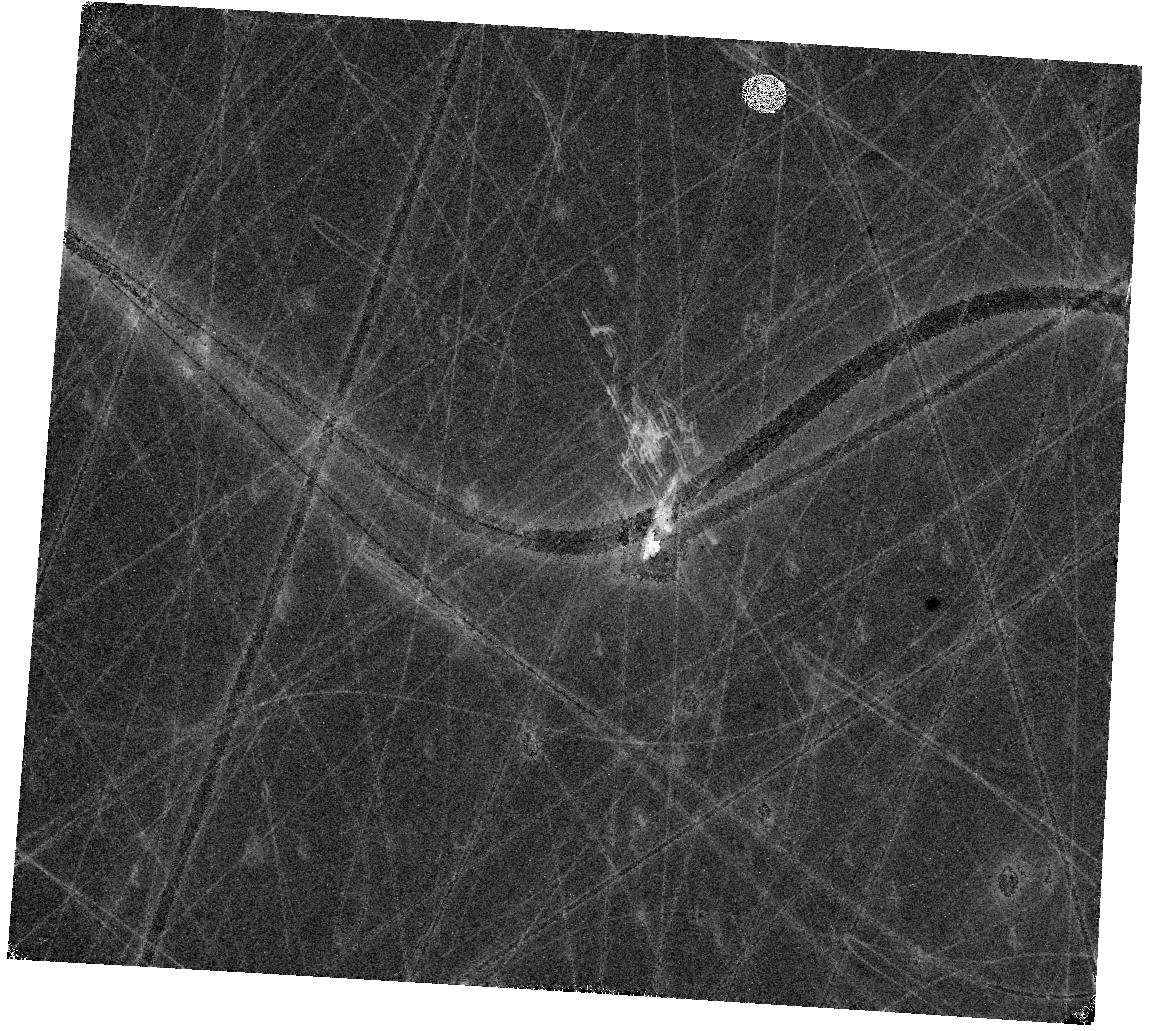
Target: MACS-J0417-SN. Instrument: WFC3/IR. Filter: F105W. Exposure: 17 min. Observation ID: hst_17474_33_wfc3_ir_f105w_if7c33

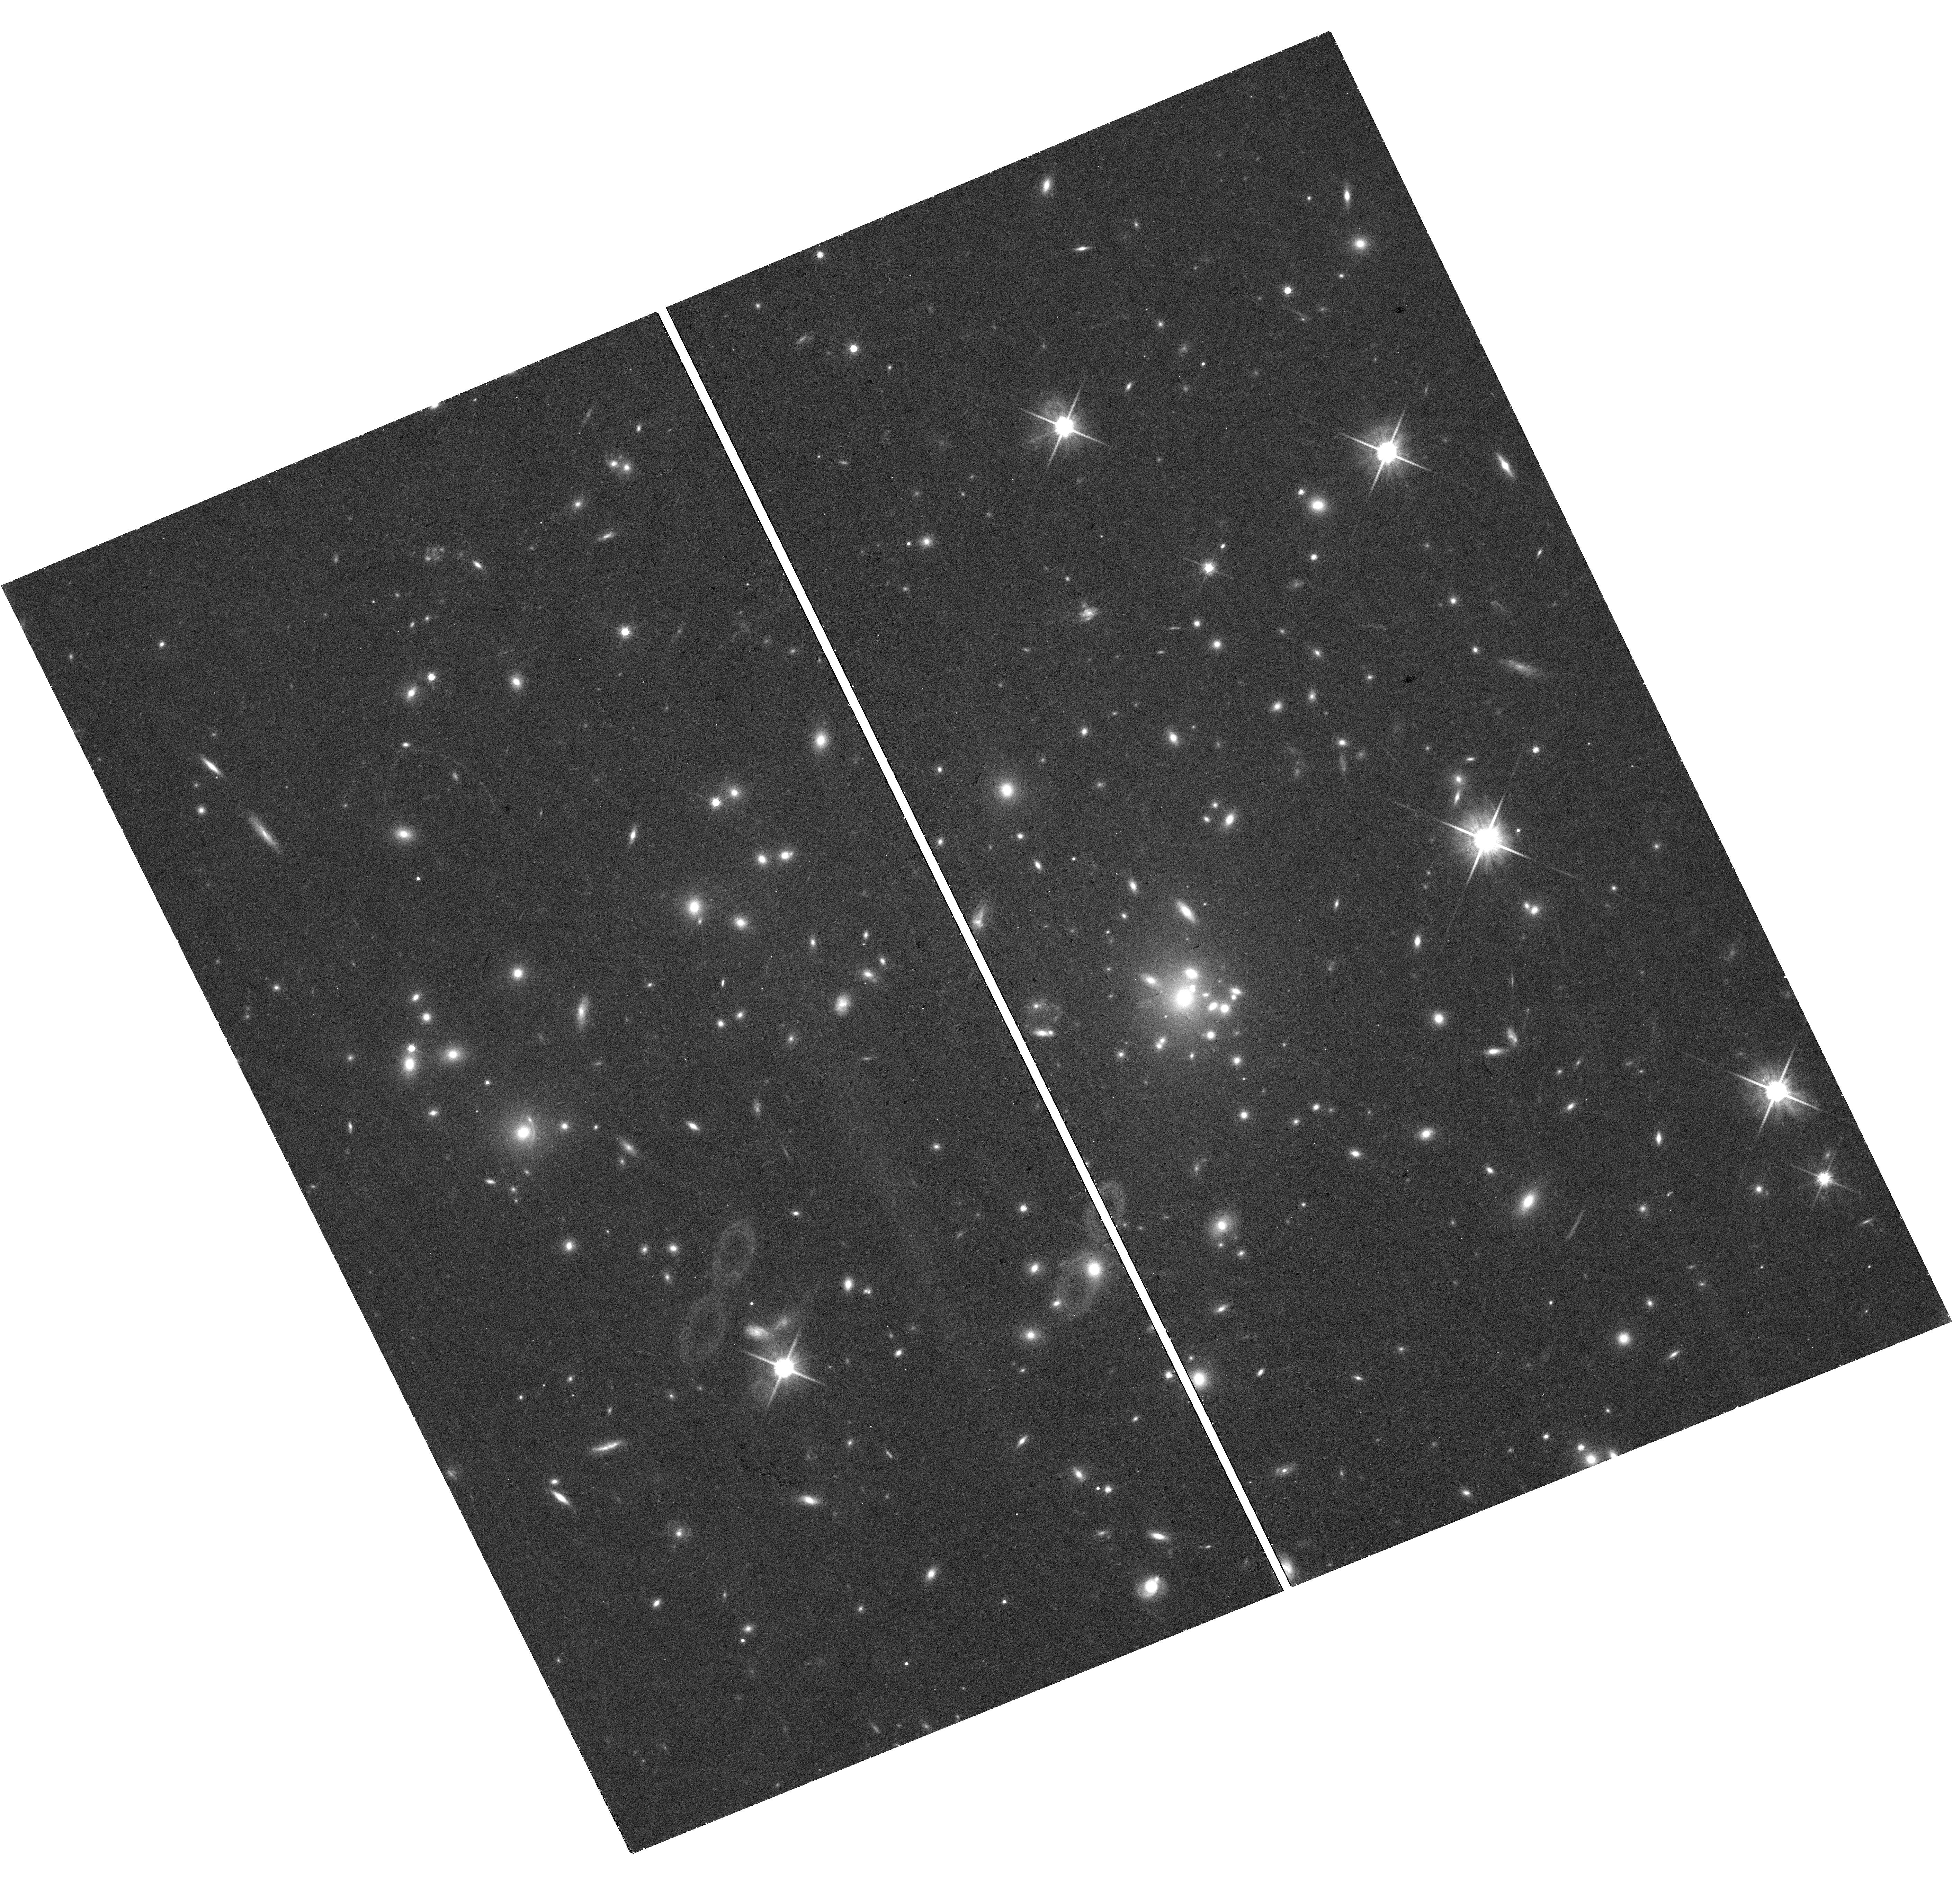
Target: MACS-J0308-SN-UVISPOS. Instrument: WFC3/UVIS. Filter: F814W. Exposure: 36 min. Observation ID: hst_17474_21_wfc3_uvis_f814w_if7c21

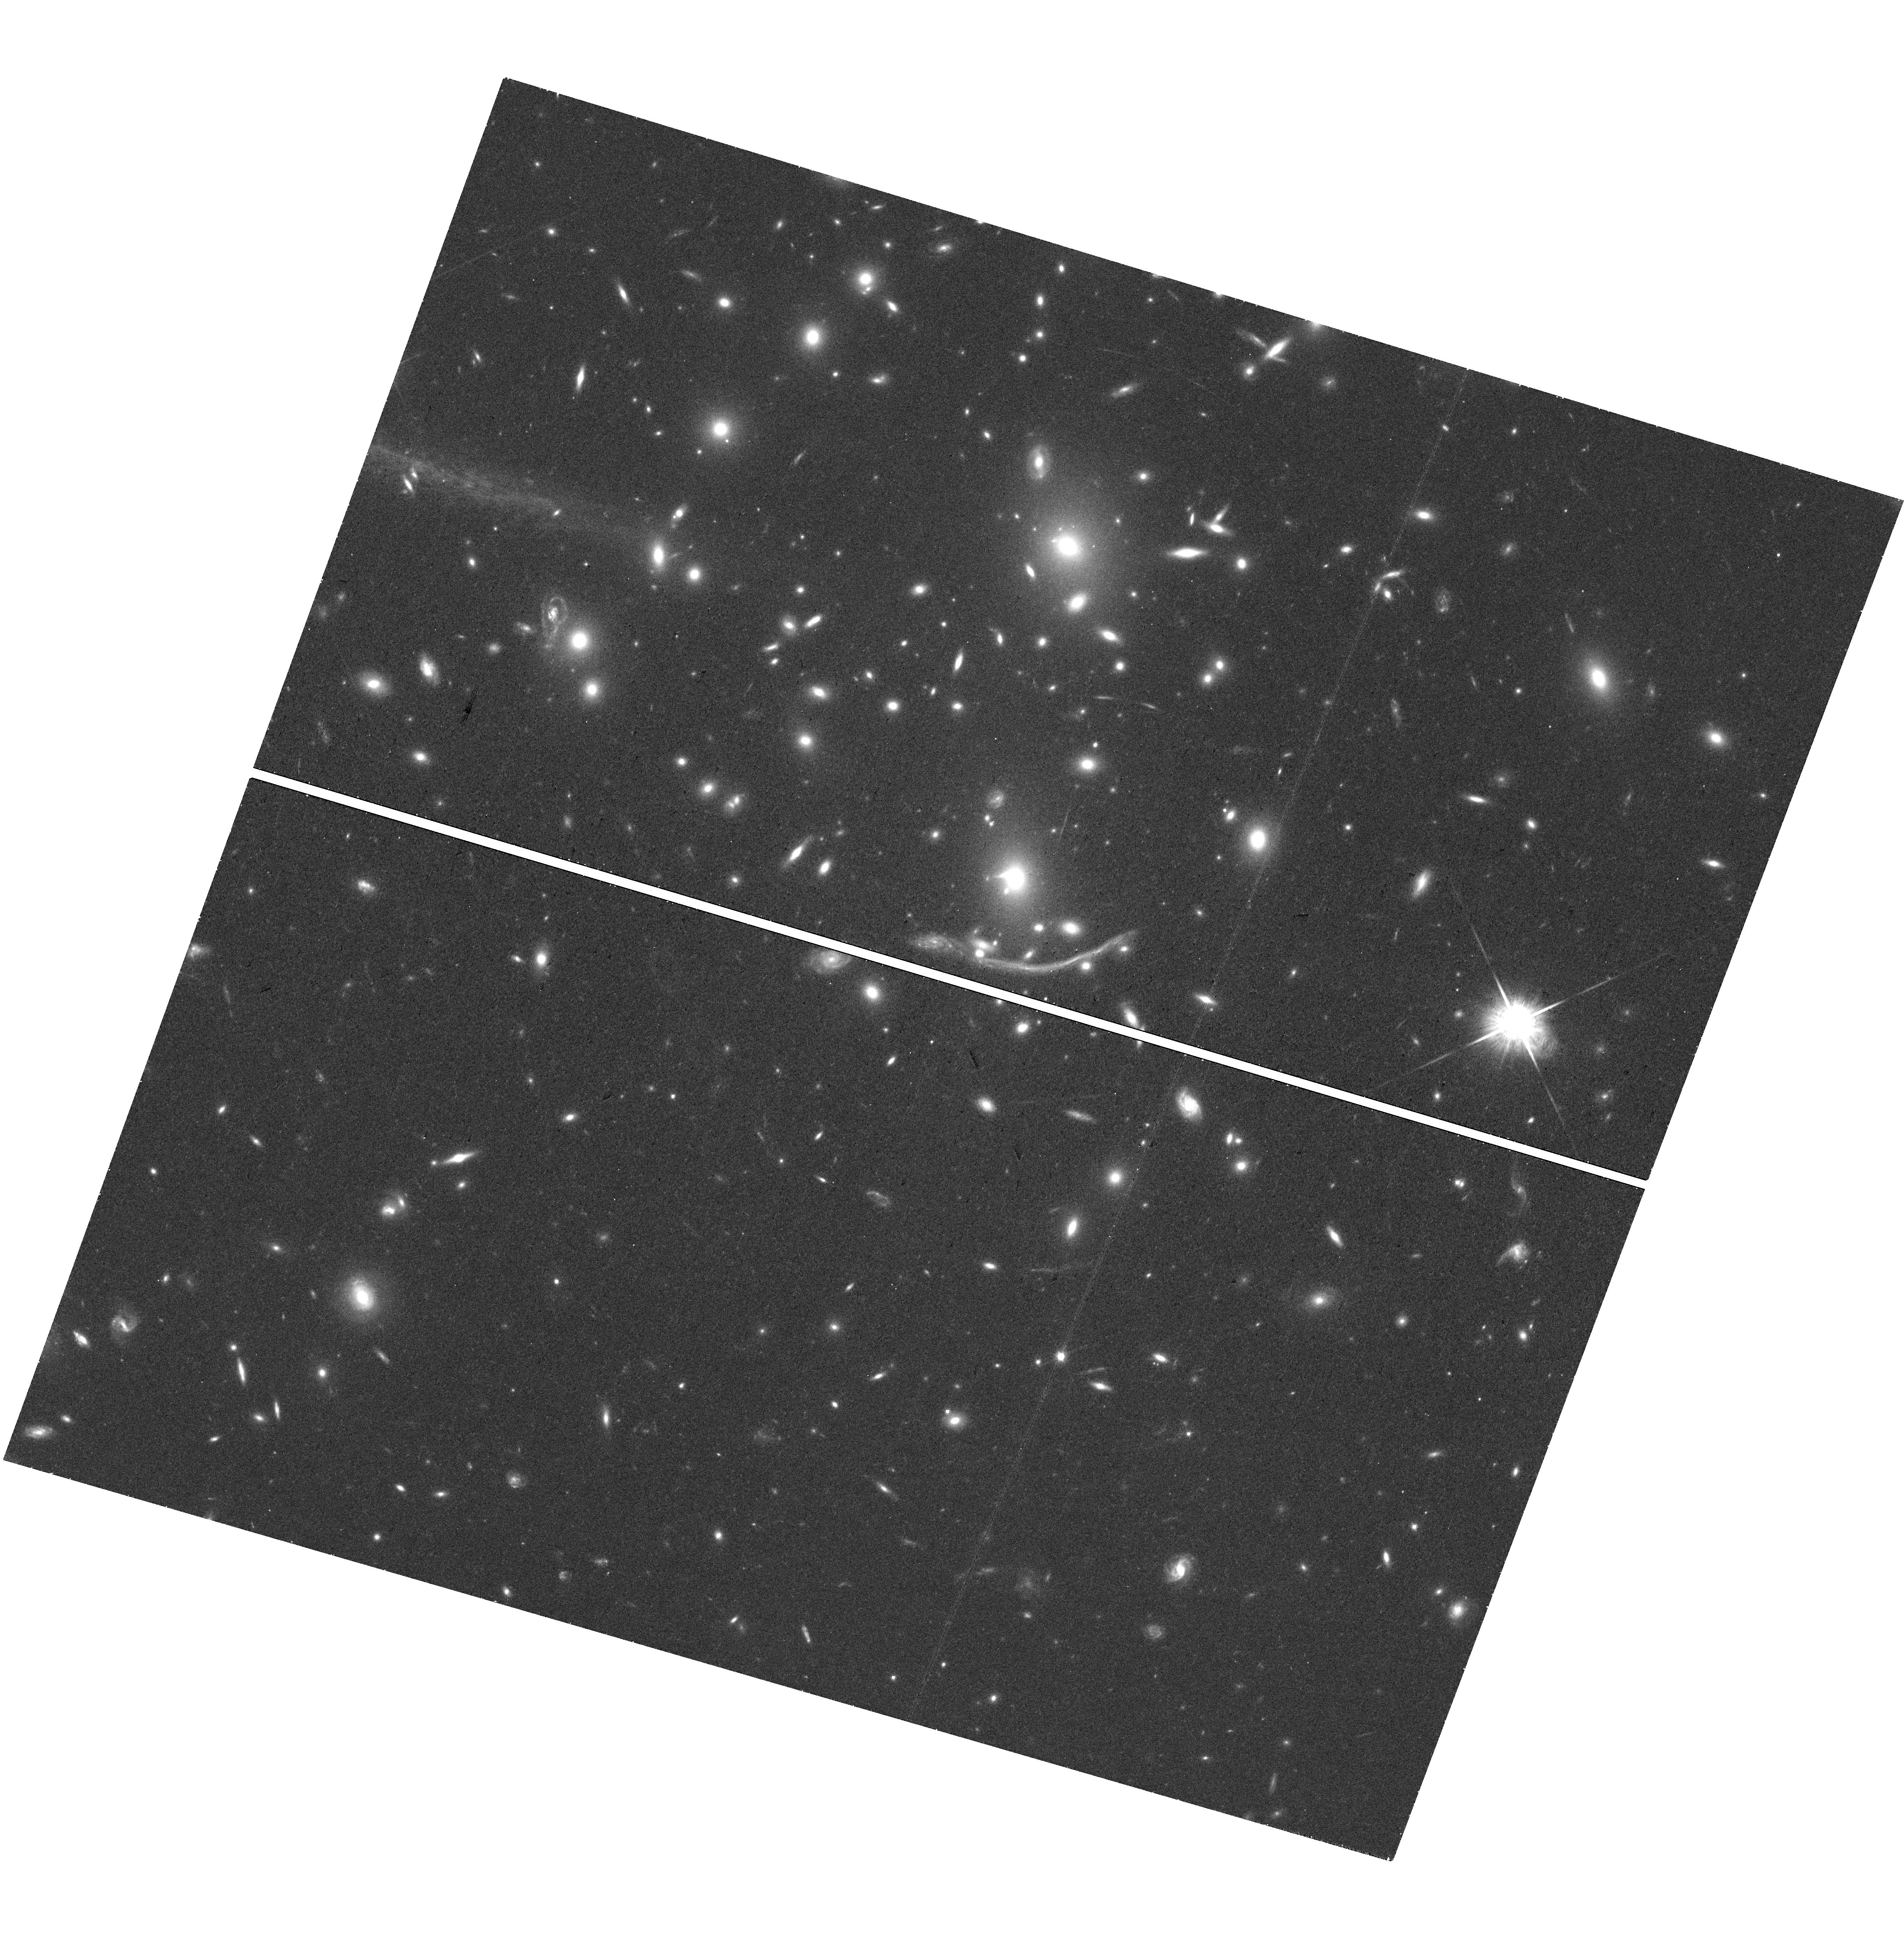
Target: ABELL-370-UVTARGET. Instrument: WFC3/UVIS. Filter: F814W. Exposure: 38 min. Observation ID: hst_17474_12_wfc3_uvis_f814w_if7c12

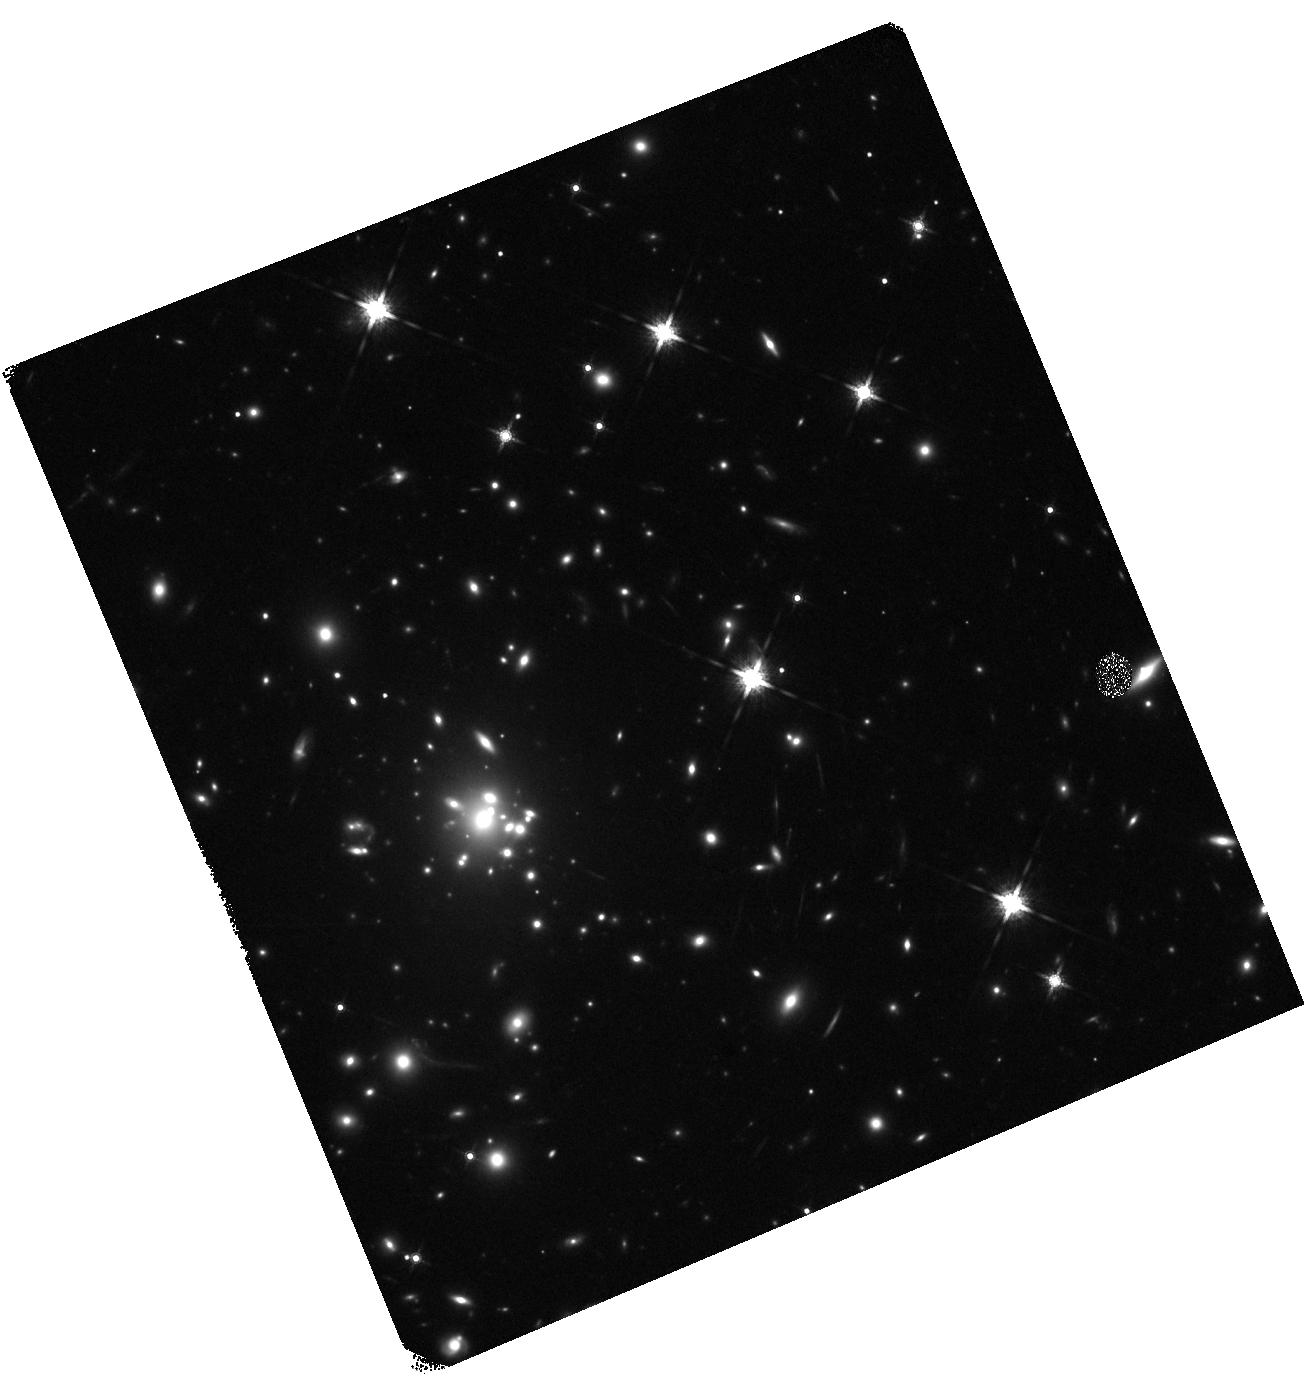
Target: MACS-J0308-SN-IRPOS. Instrument: WFC3/IR. Filter: F160W. Exposure: 17 min. Observation ID: hst_17474_21_wfc3_ir_f160w_if7c21

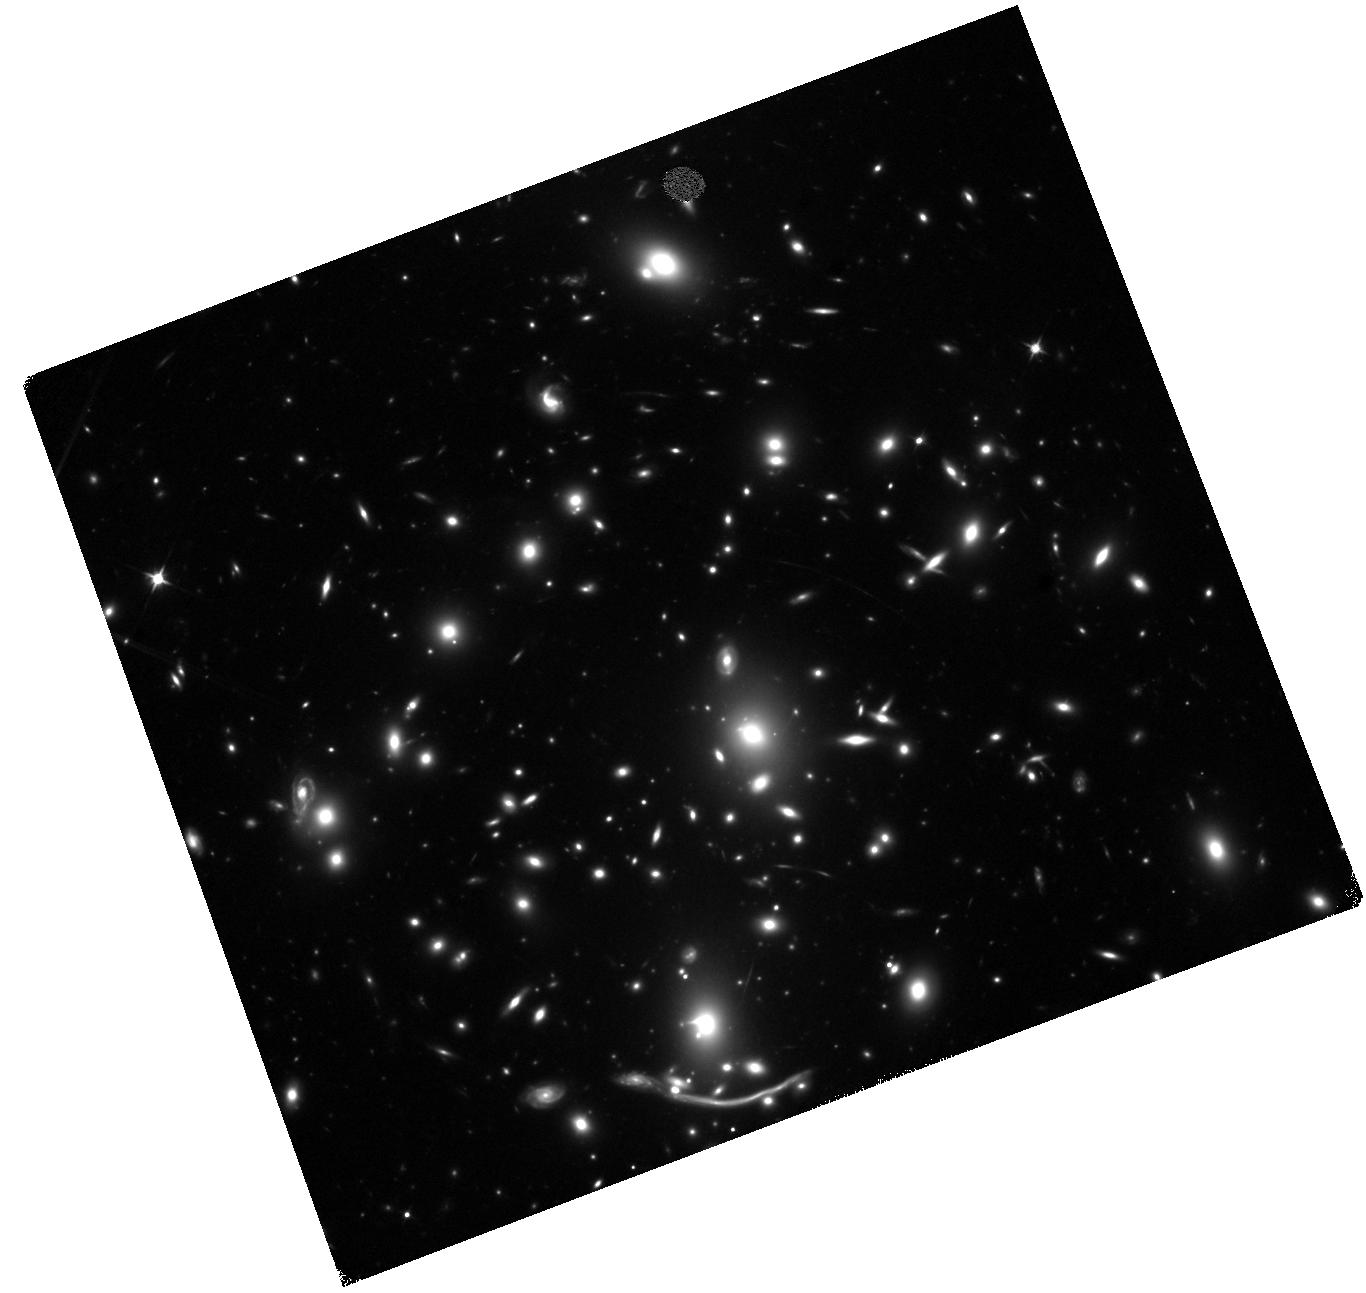
Target: ABELL-370-IRTARGET. Instrument: WFC3/IR. Filter: F110W. Exposure: 37 min. Observation ID: hst_17474_14_wfc3_ir_f110w_if7c14

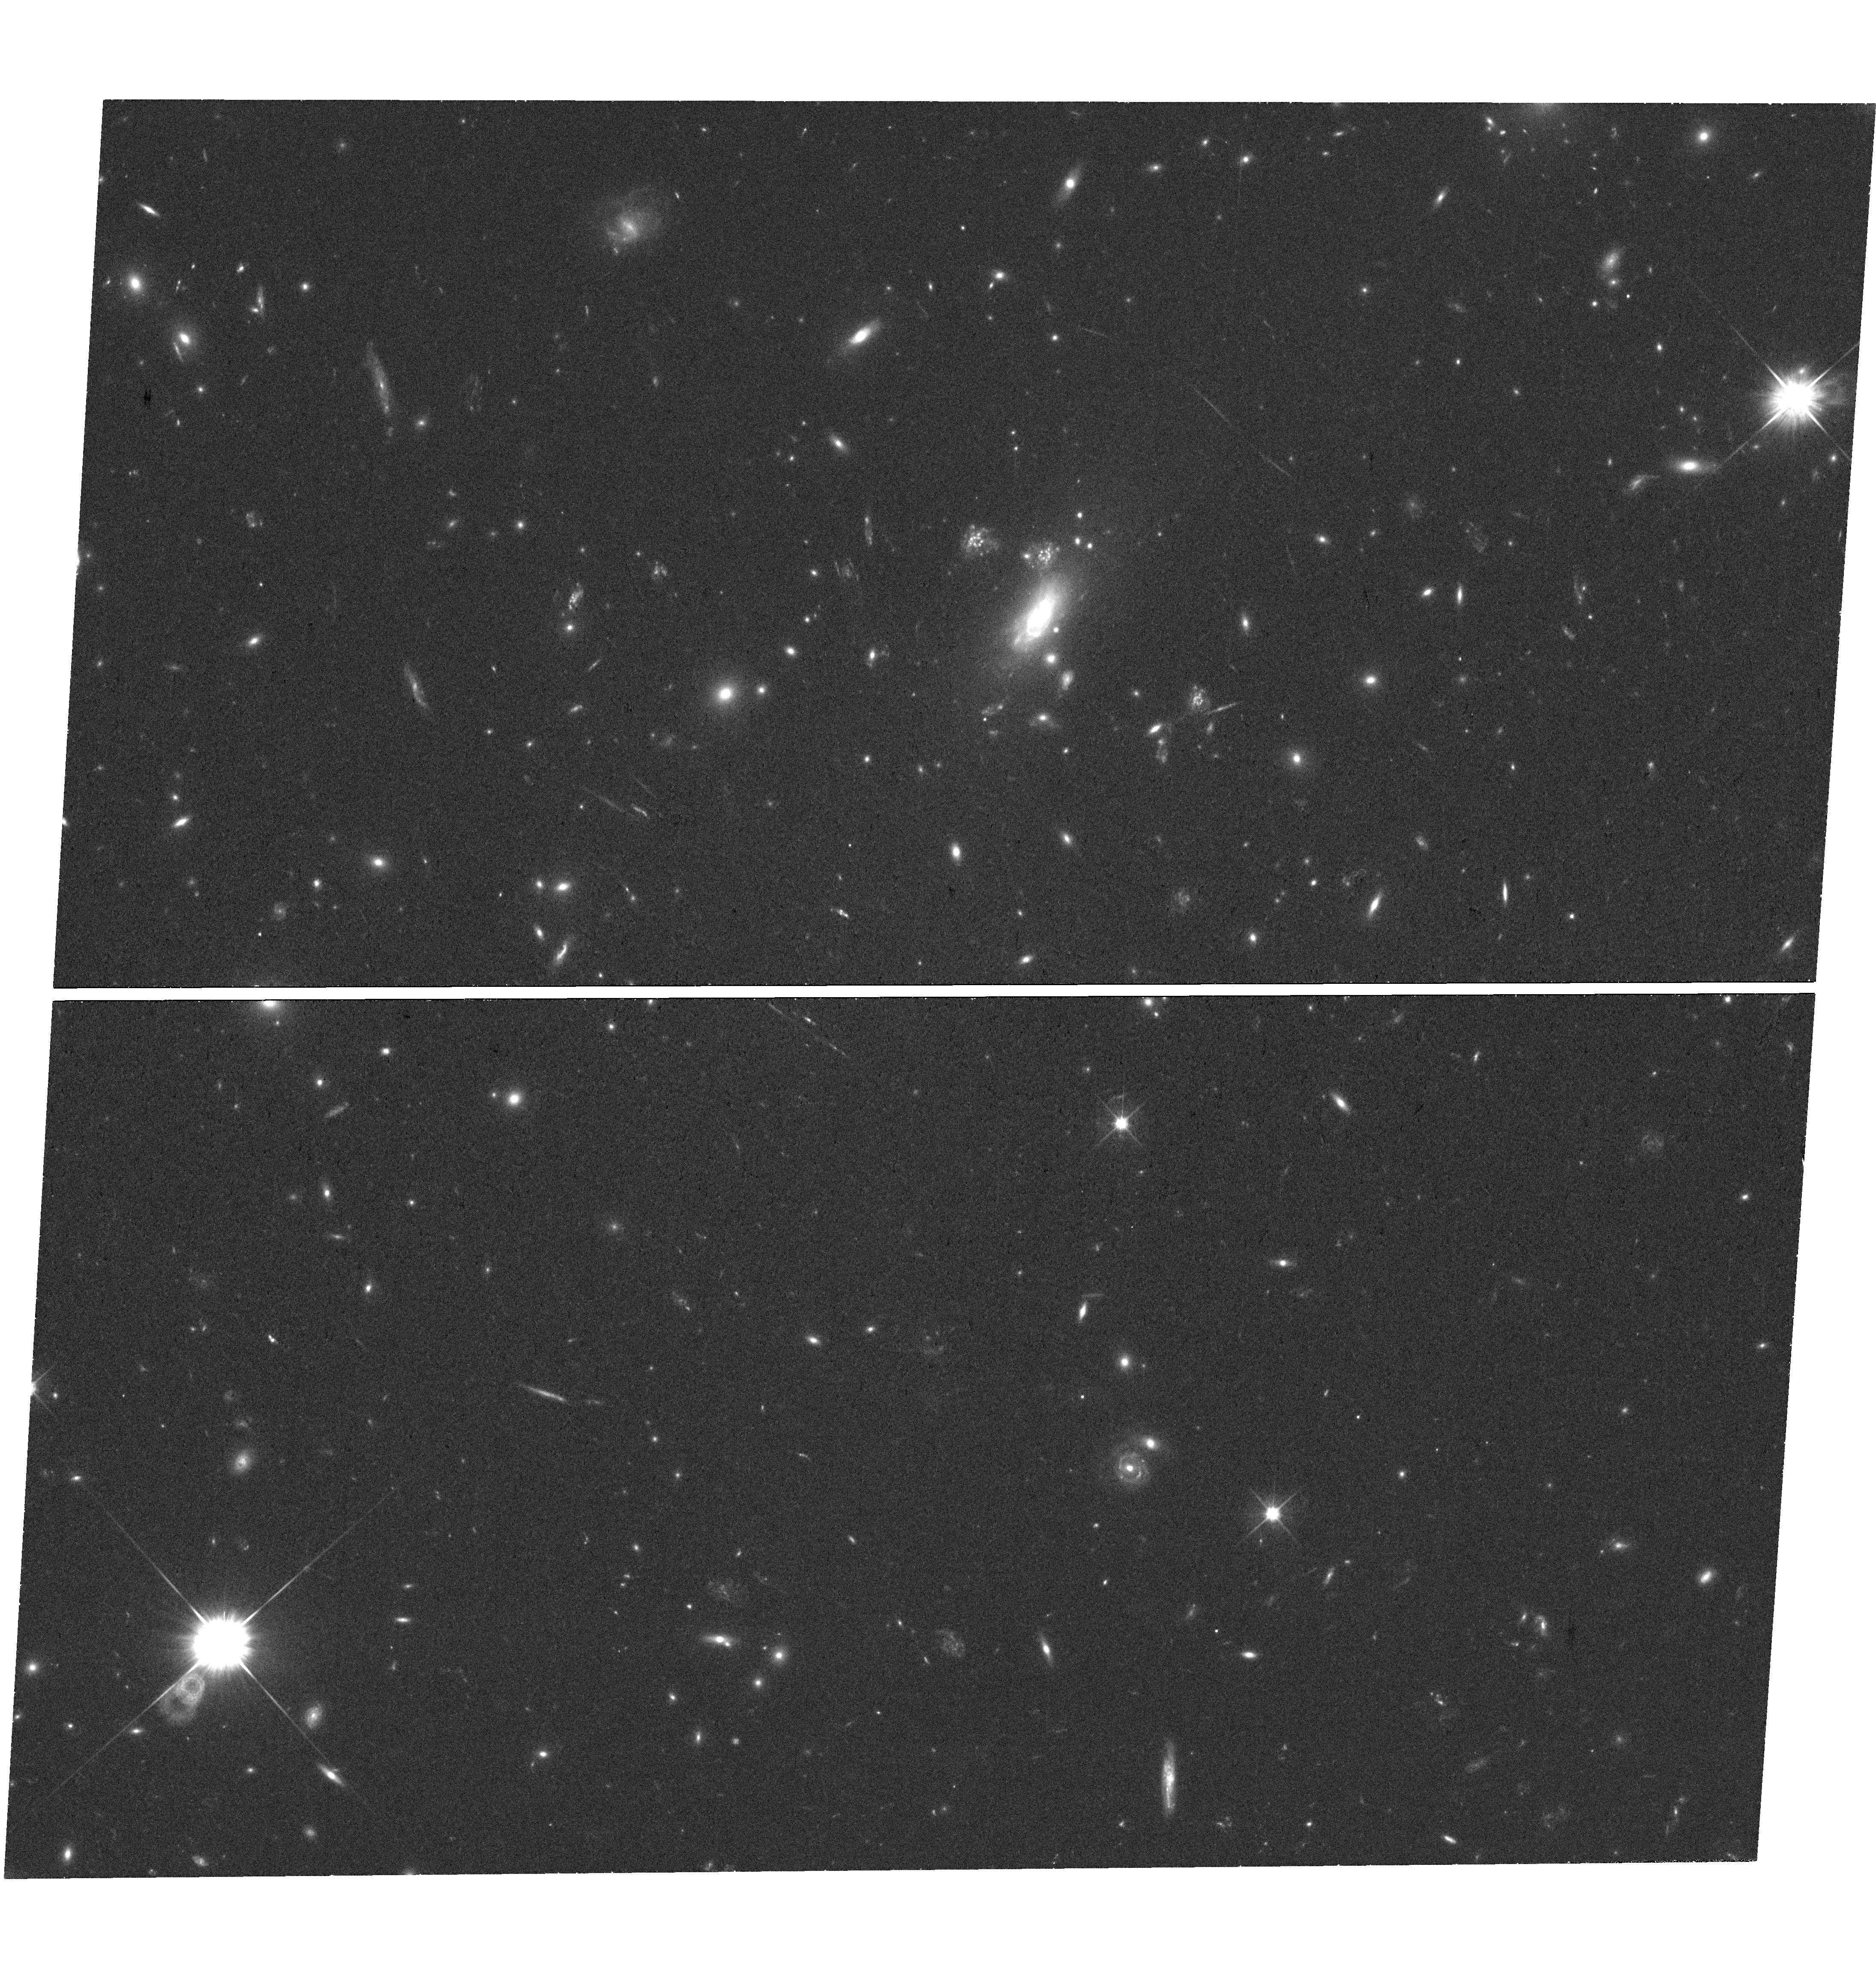
Target: MACS-J0417-SN. Instrument: WFC3/UVIS. Filter: F606W. Exposure: 34 min. Observation ID: hst_17474_33_wfc3_uvis_f606w_if7c33

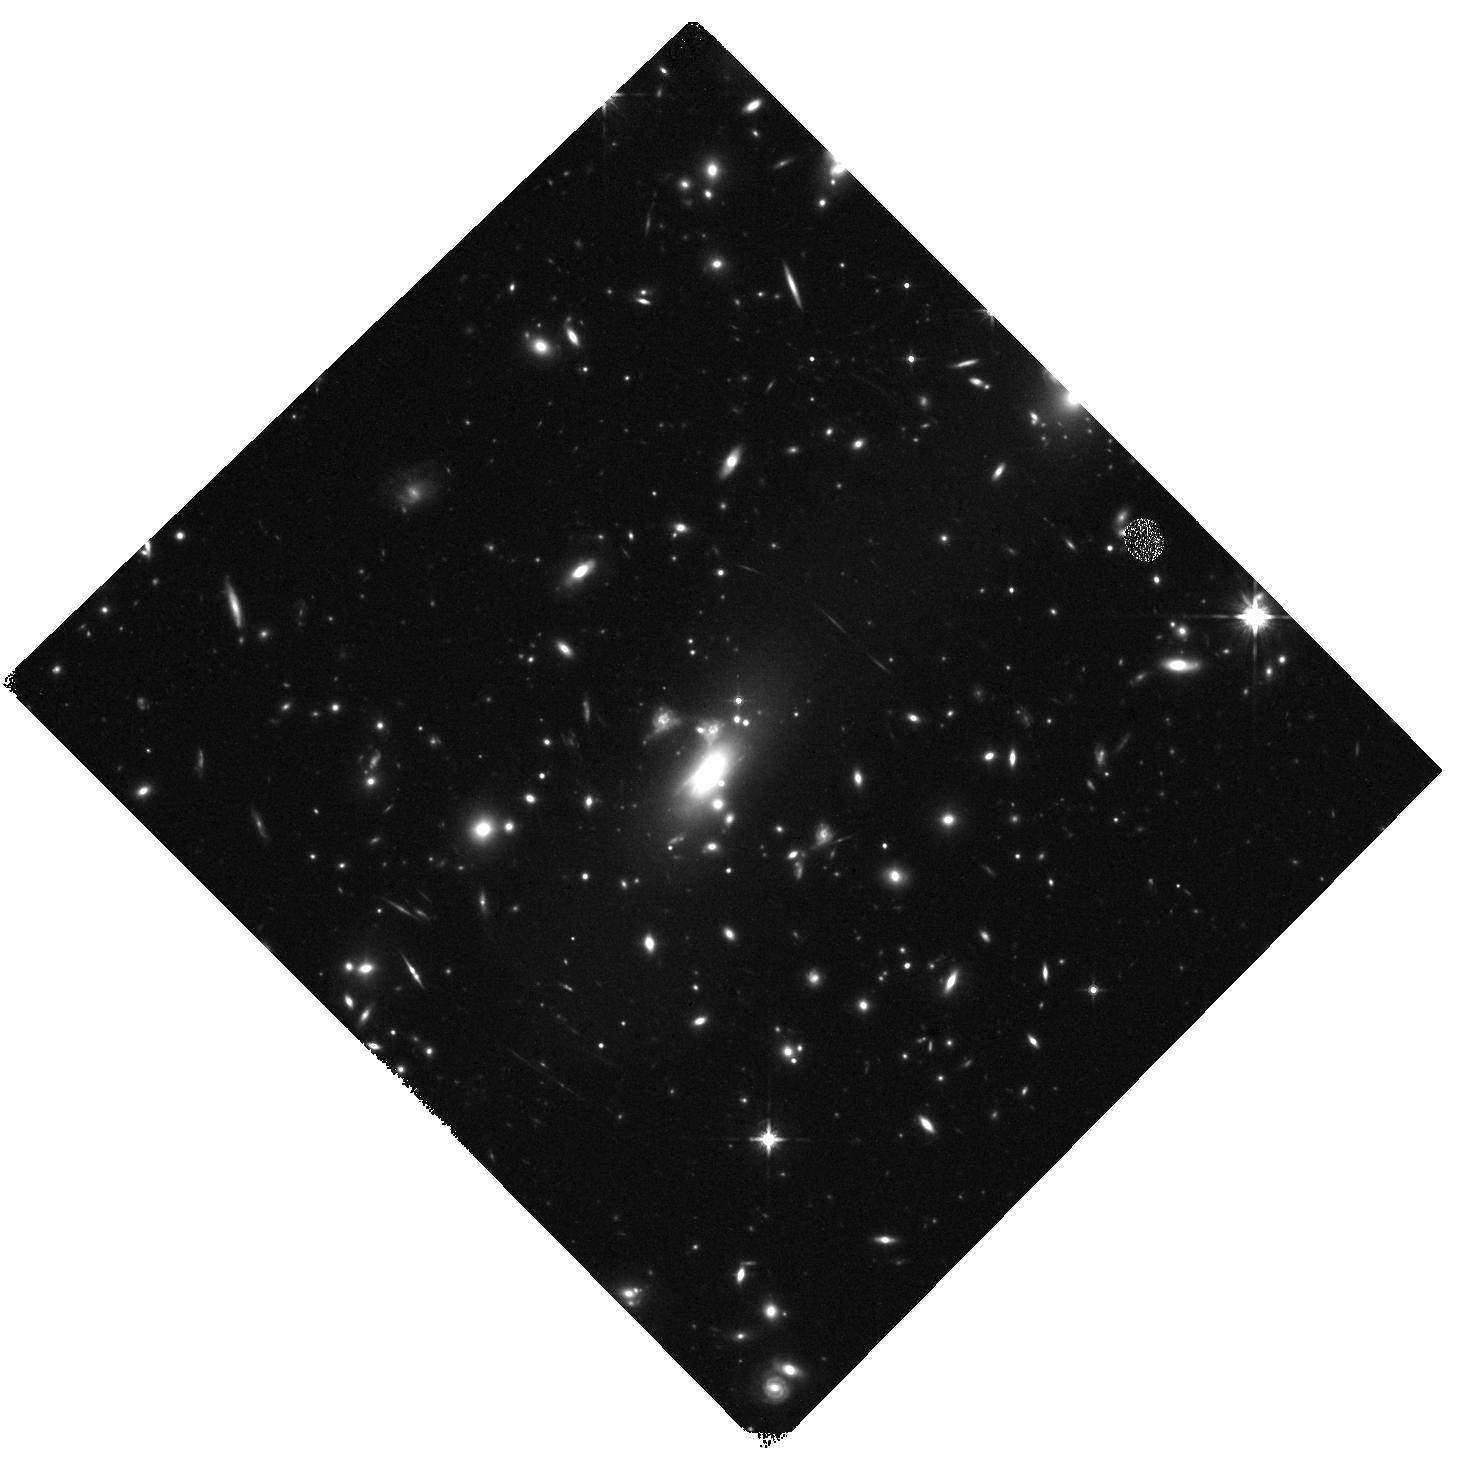
Target: MACS-J0417-SN. Instrument: WFC3/IR. Filter: F140W. Exposure: 17 min. Observation ID: hst_17474_31_wfc3_ir_f140w_if7c31

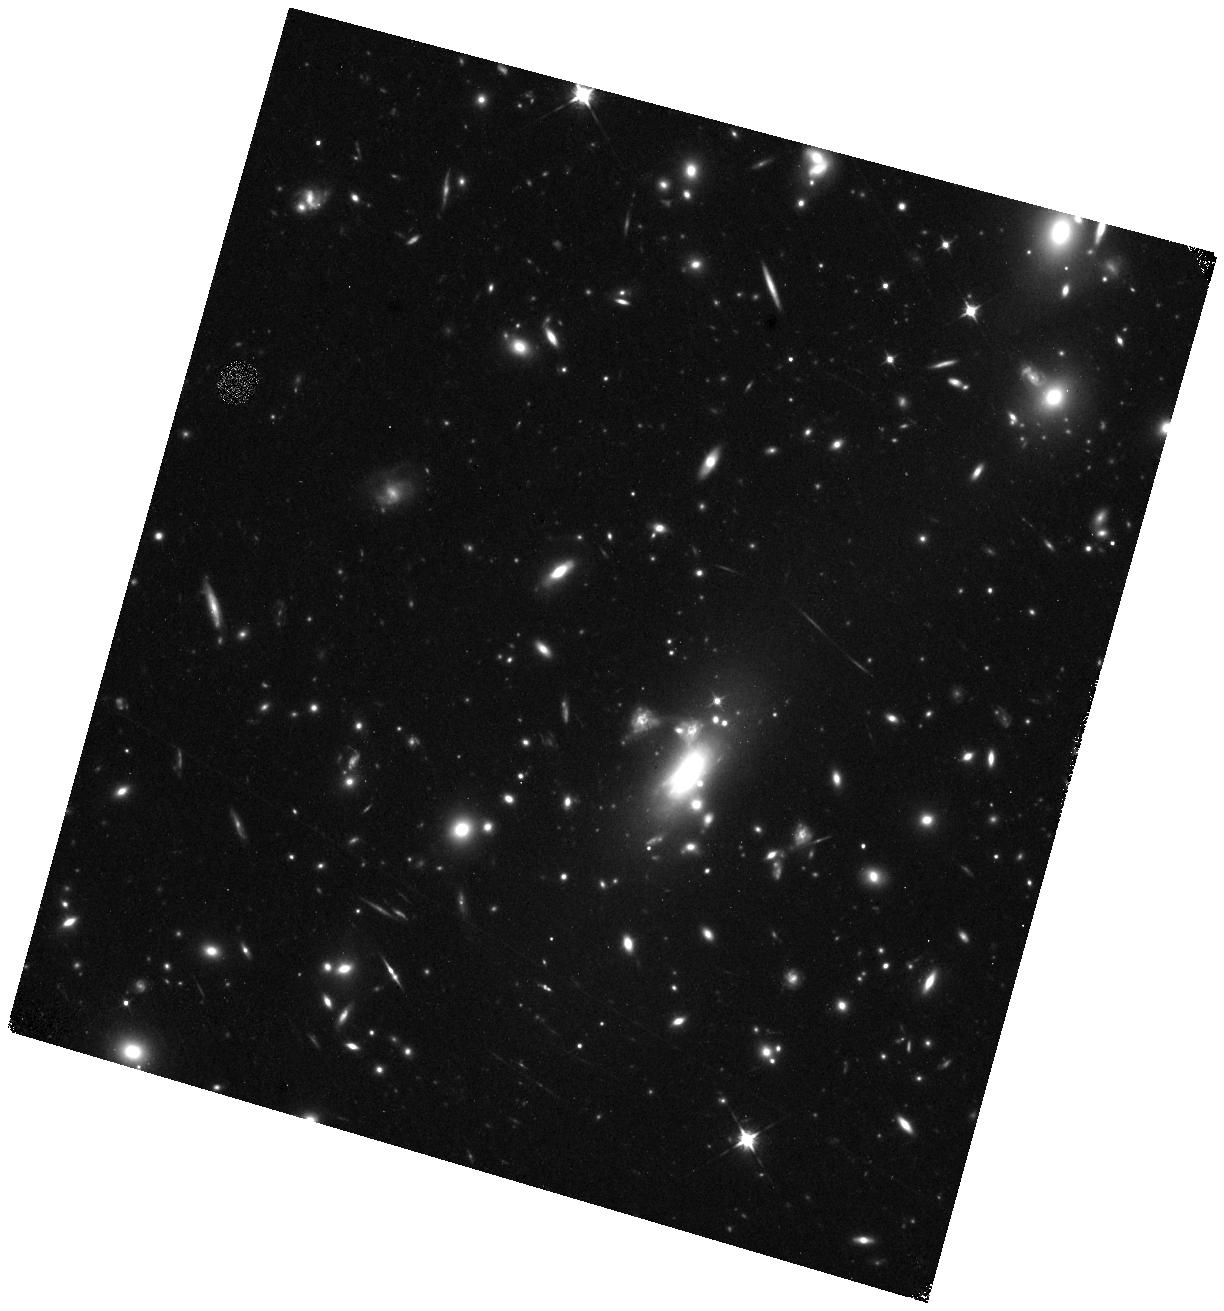
Target: MACS-J0417-SN. Instrument: WFC3/IR. Filter: F105W. Exposure: 35 min. Observation ID: hst_17474_36_wfc3_ir_f105w_if7c36

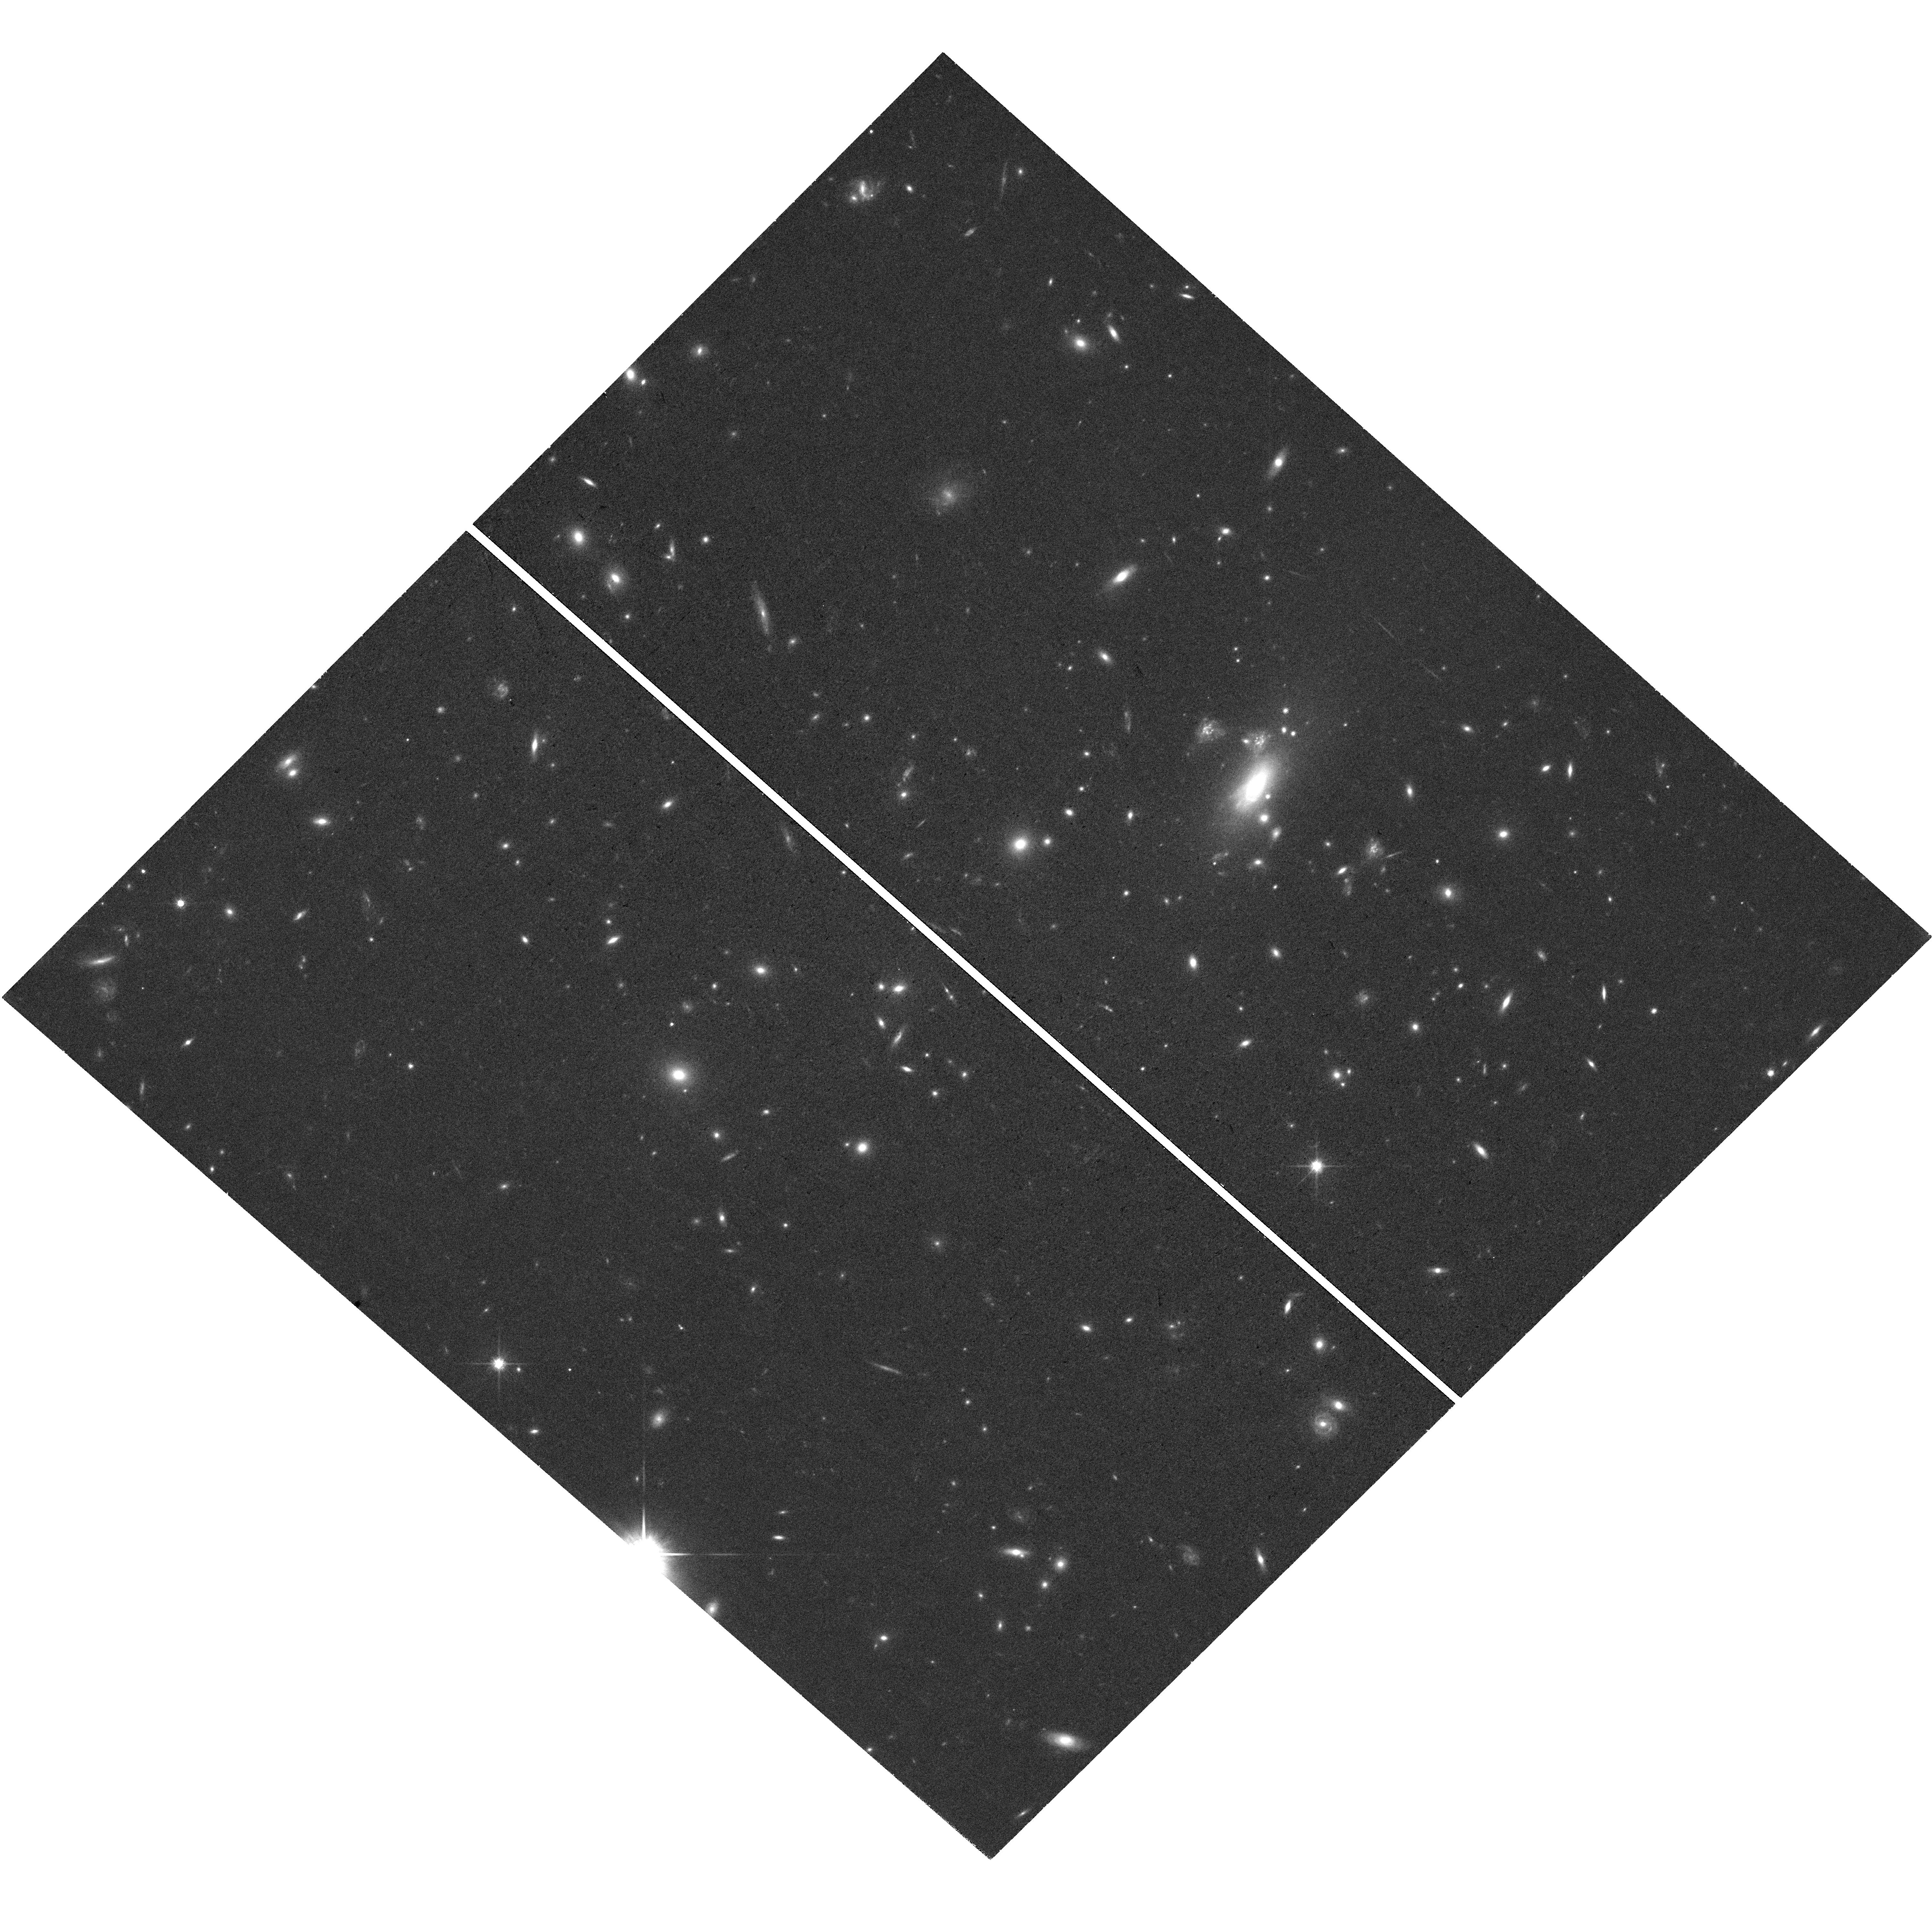
Target: MACS-J0417-SN. Instrument: WFC3/UVIS. Filter: F814W. Exposure: 35 min. Observation ID: hst_17474_31_wfc3_uvis_f814w_if7c31

Pioneering Precision: Advancing Cosmology with the First Statistical Sample of Gravitationally Lensed Supernovae (PI: Pierel, Justin)

There is a 5-sigma tension between local measurements of the Hubble constant (H0) from Type Ia supernovae (SNe Ia), and the value inferred using late universe constraints from the cosmic microwave background (CMB). Independent measurements of H0 can help resolve the tension by agreeing with one method or the other, but a ~2.7% uncertainty is needed to distinguish between the values. The first H0 measurement from observing the multiple images of a gravitationally lensed SN (glSN) was recently made using SN Refsdal (6% precision), paving the way for glSNe to realize their promise as precise and single-step cosmological probes. This program will pursue complete follow-up campaigns for up to three glSNe using target of opportunity (ToO) observations over Cycles 31 & 32, which combined with the current sample (two glSNe) will enable a ~2.7% measurement of H0. GlSNe also have unique leverage on dark energy properties, such that this program alone will increase our best dark energy constraints by 40%. The total request for this proposal is 45 HST imaging orbits (15 per glSN) and 8.1 JWST NIRSpec hours (2.7 per glSN, with all overheads), which includes all observations necessary to deliver our cosmological measurements.